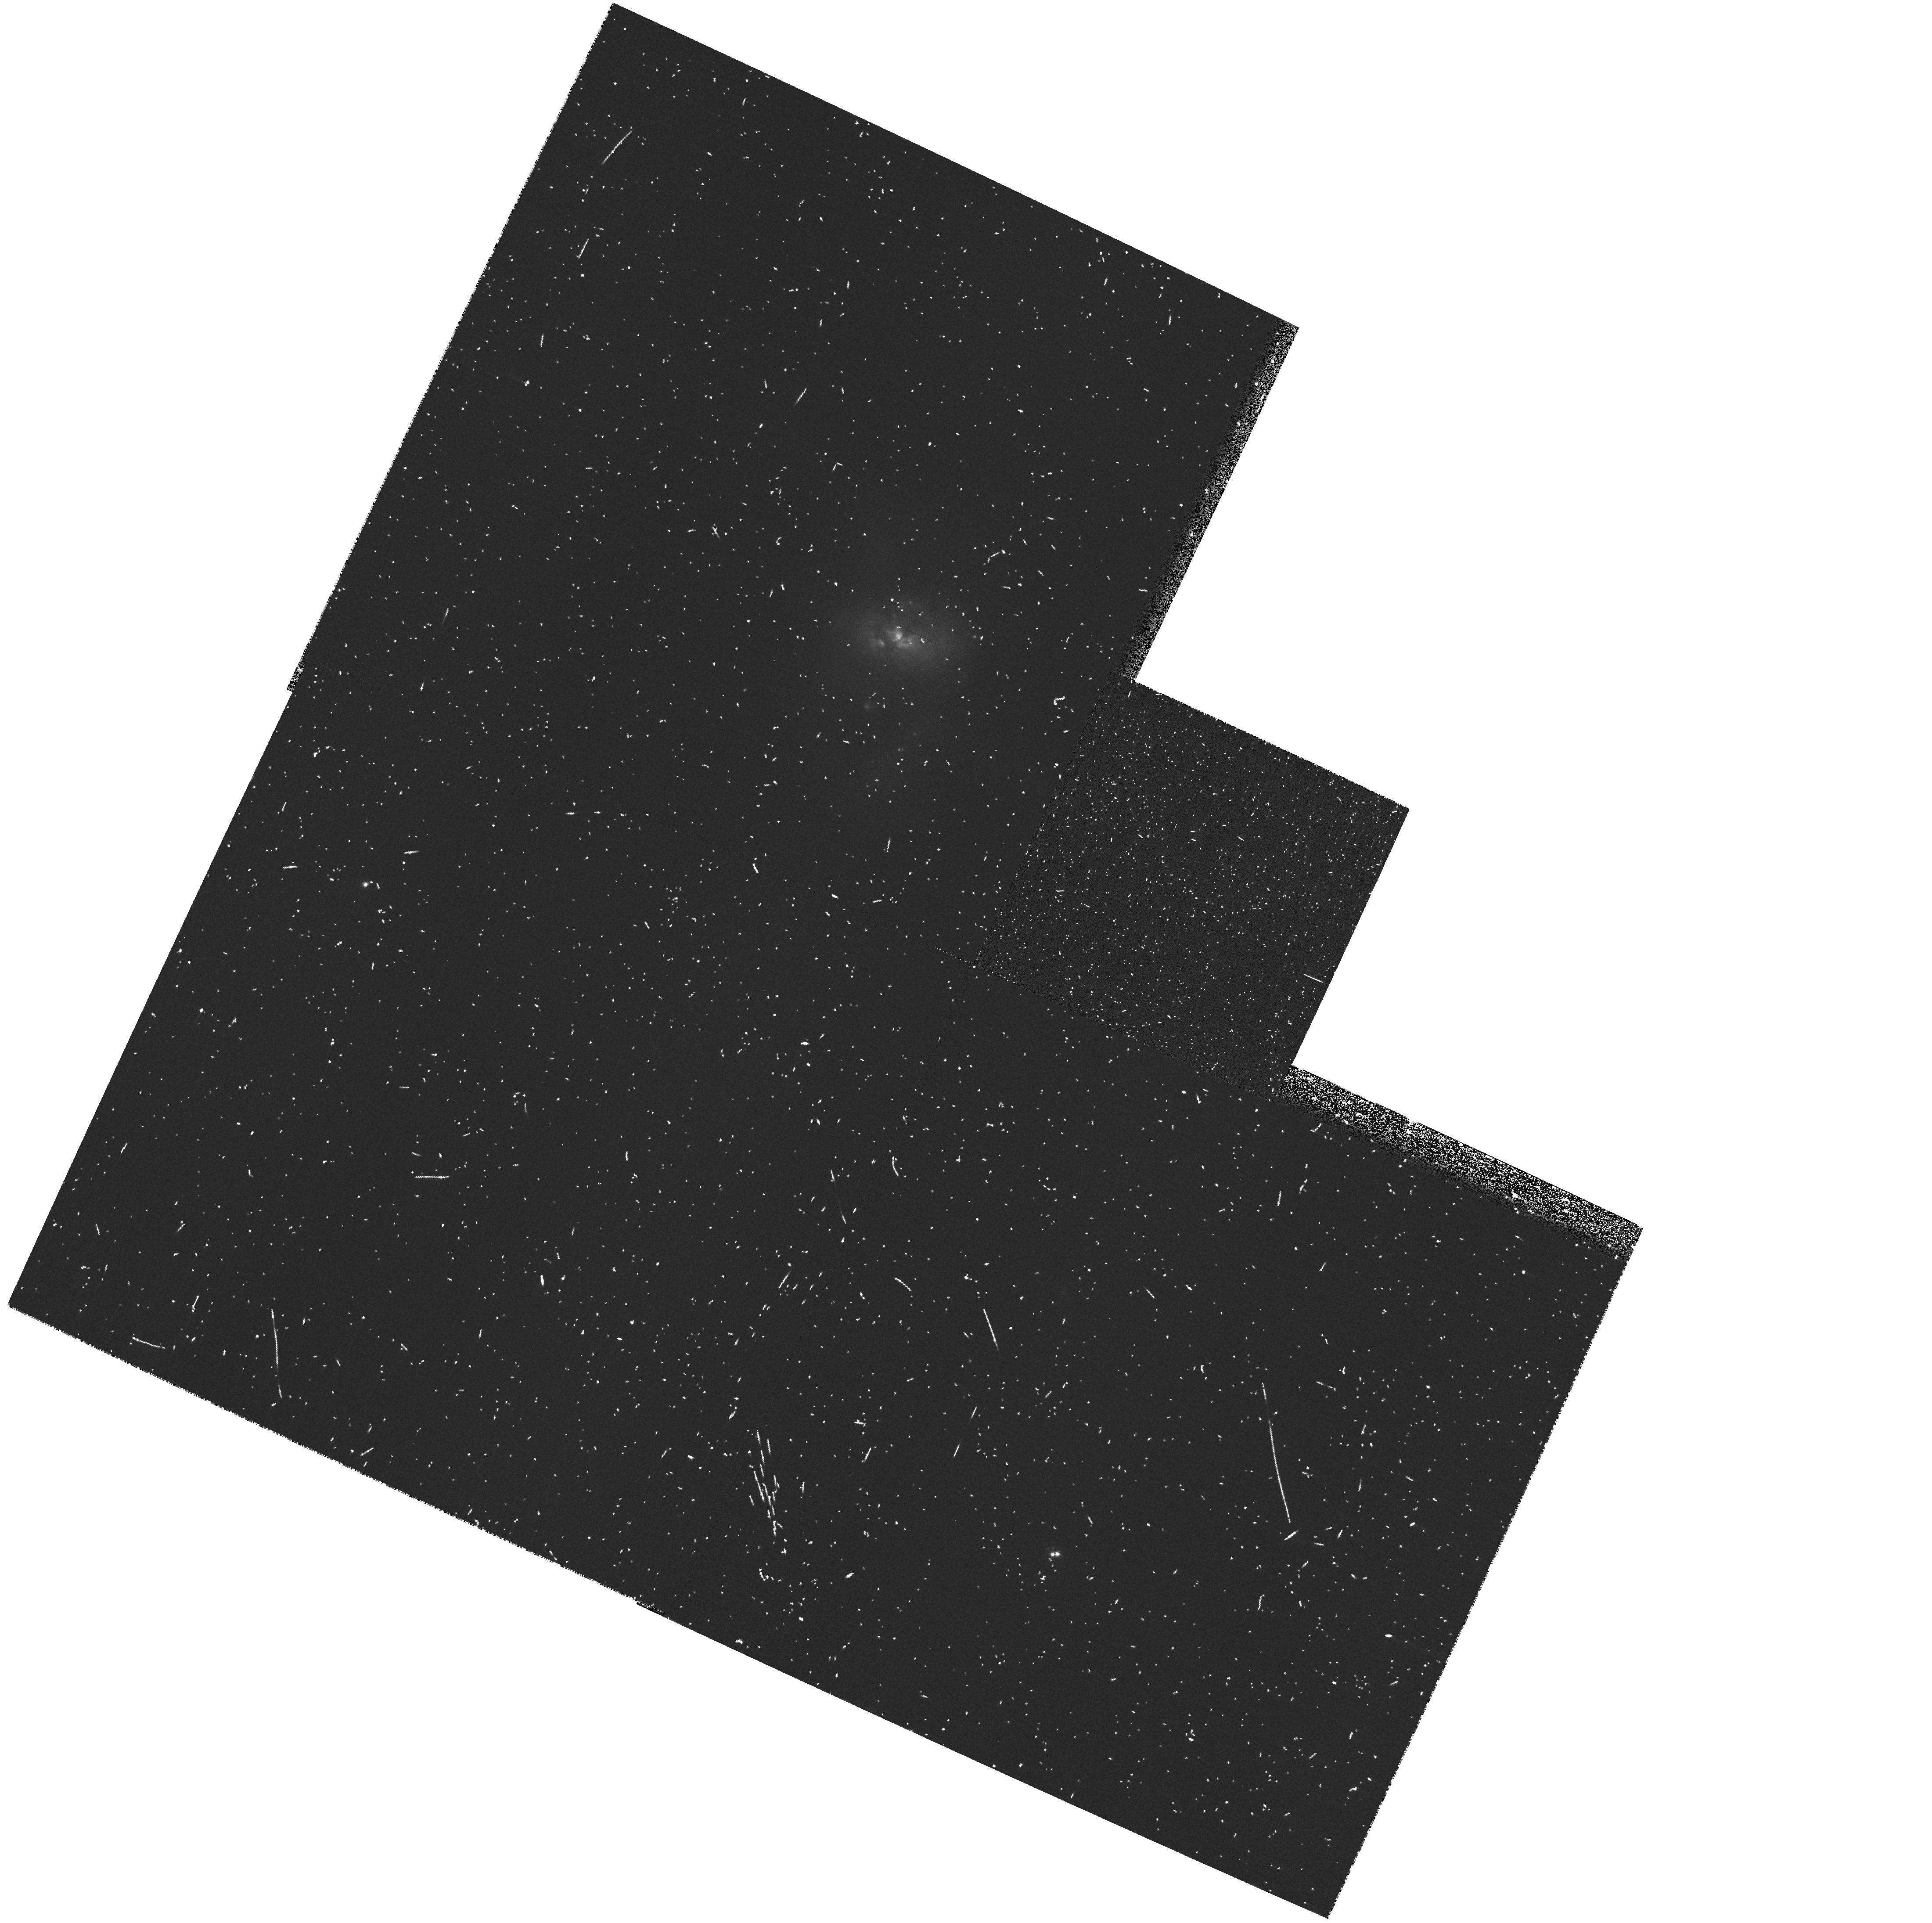
Target: NGC2623-NUC-IM
Instrument: WFPC2/PC
Filter: FR680N
Exposure: 10 min
Observation ID: u67q3606r

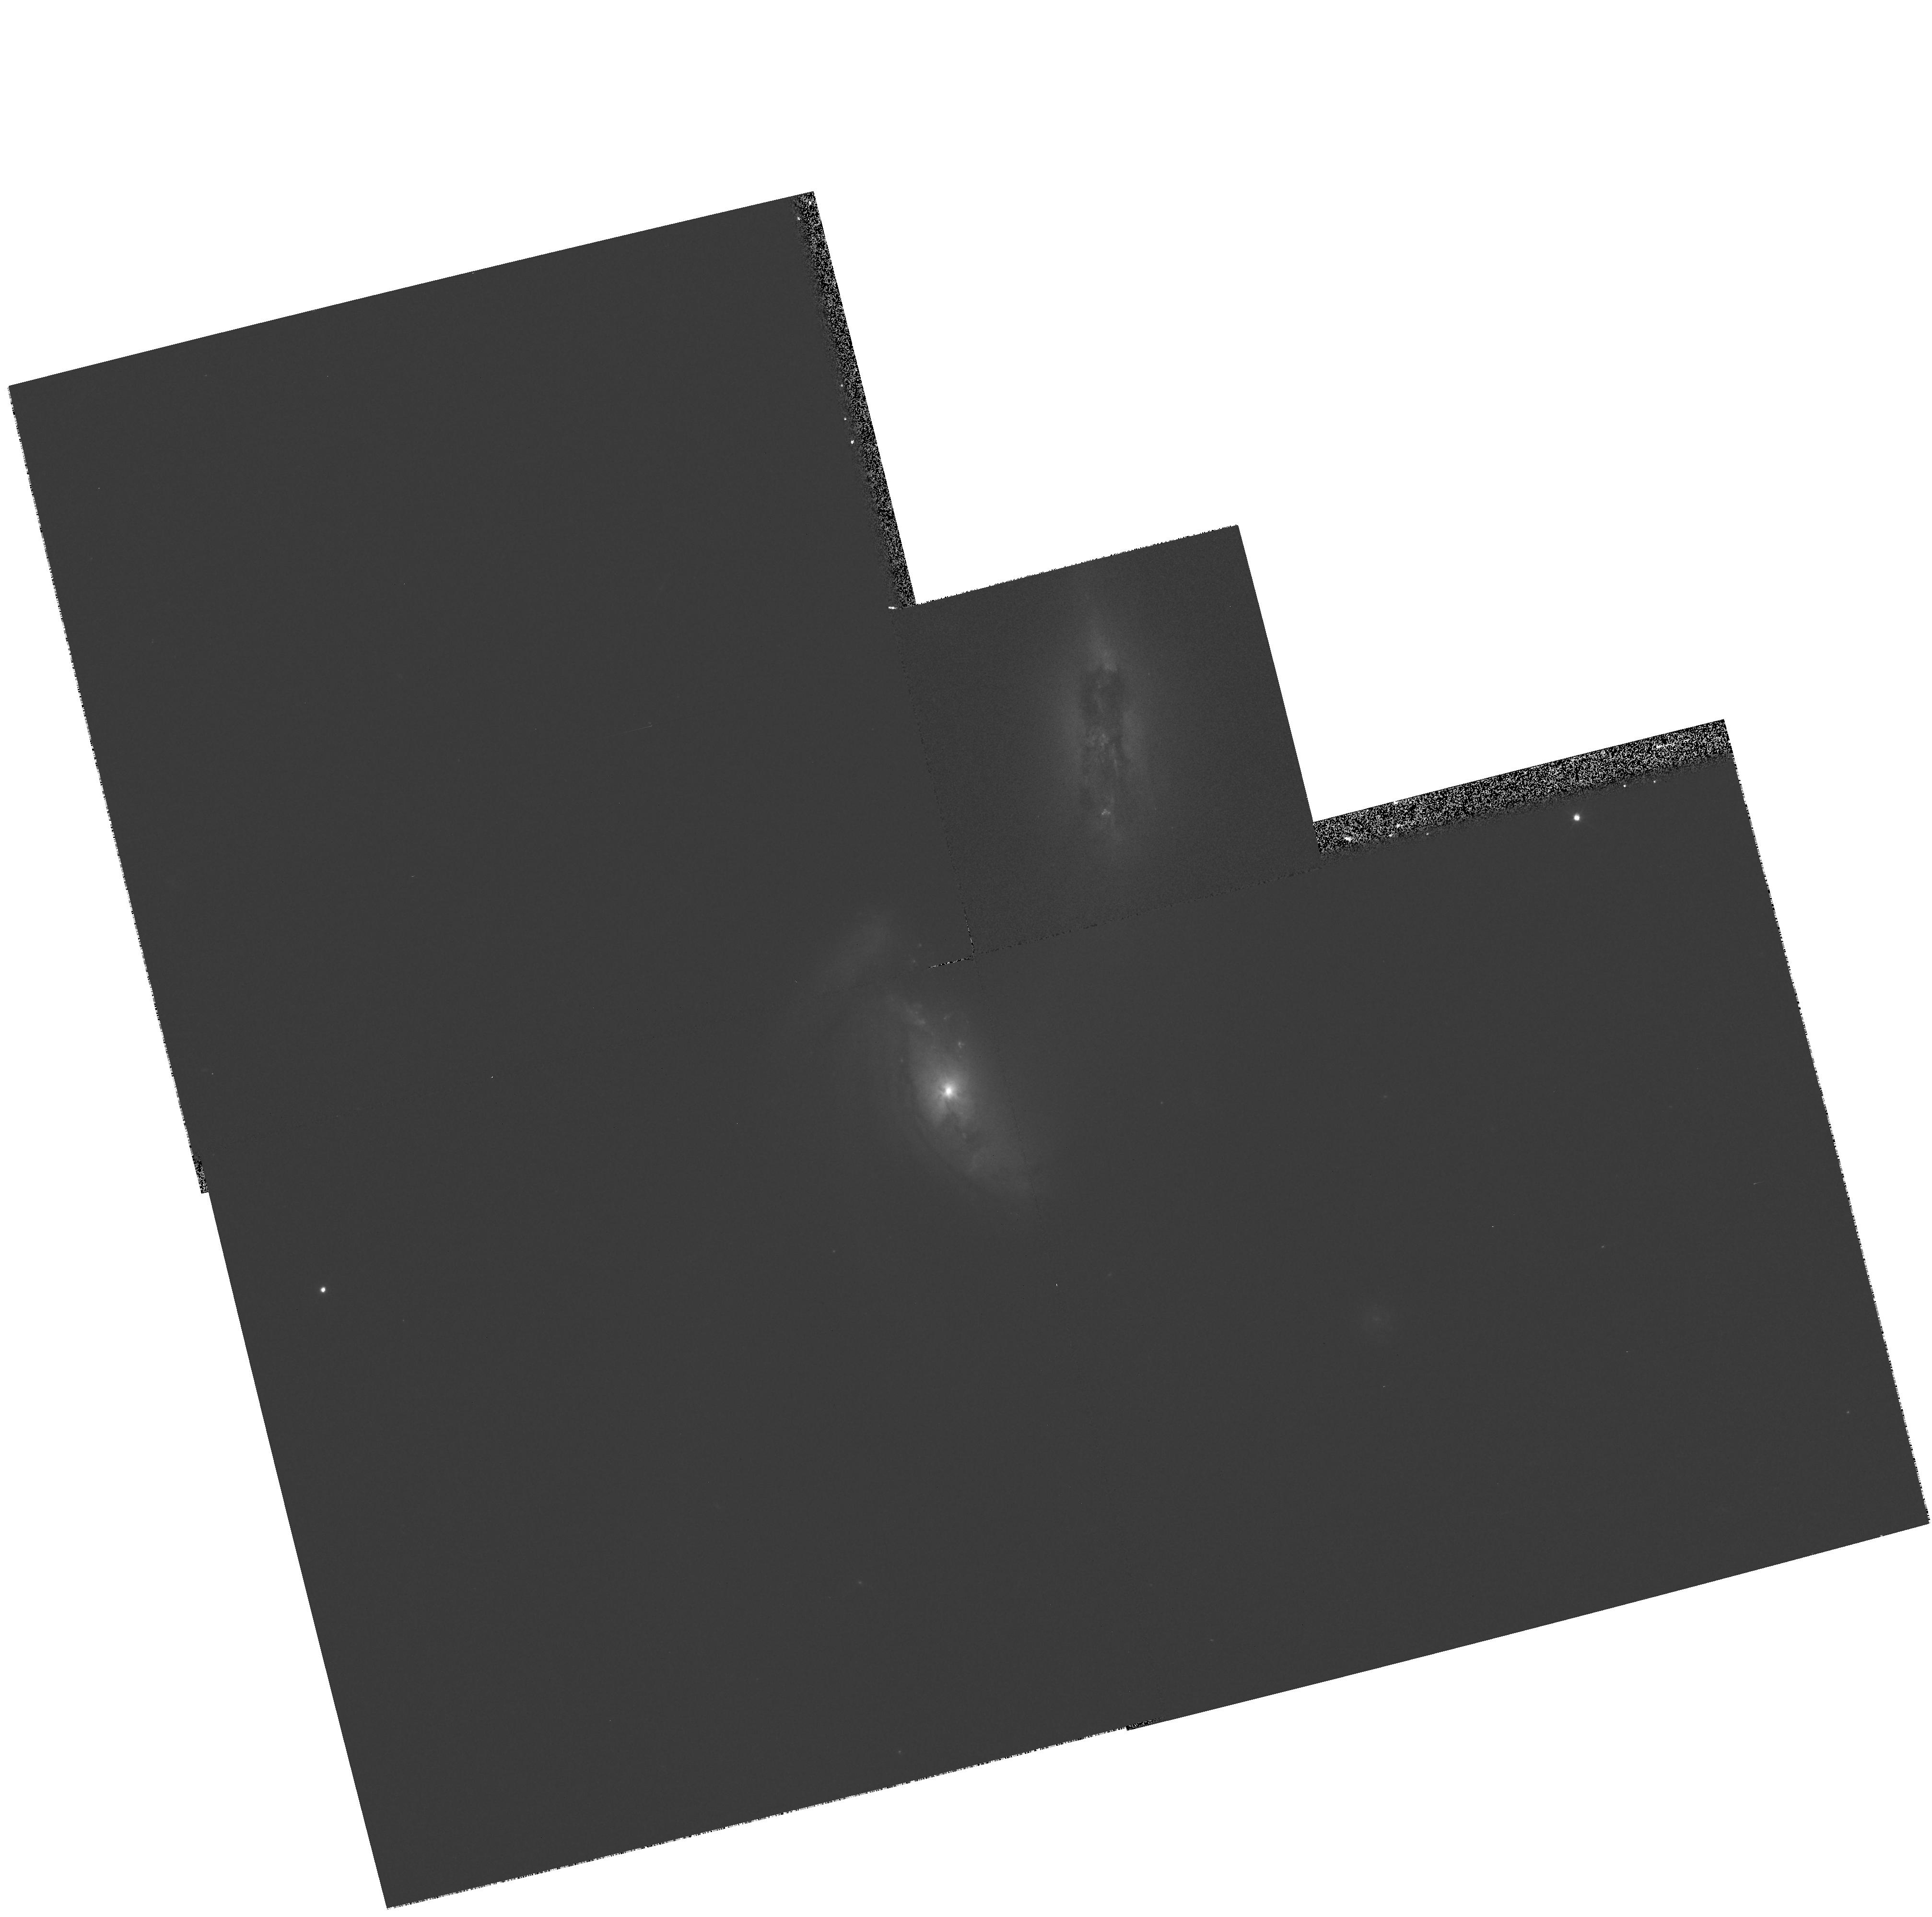
Target: NGC4676-NUC1-IM
Instrument: WFPC2/PC
Filter: F555W
Exposure: 5 min
Observation ID: hst_8669_06_wfpc2_pc_f555w_u67q06

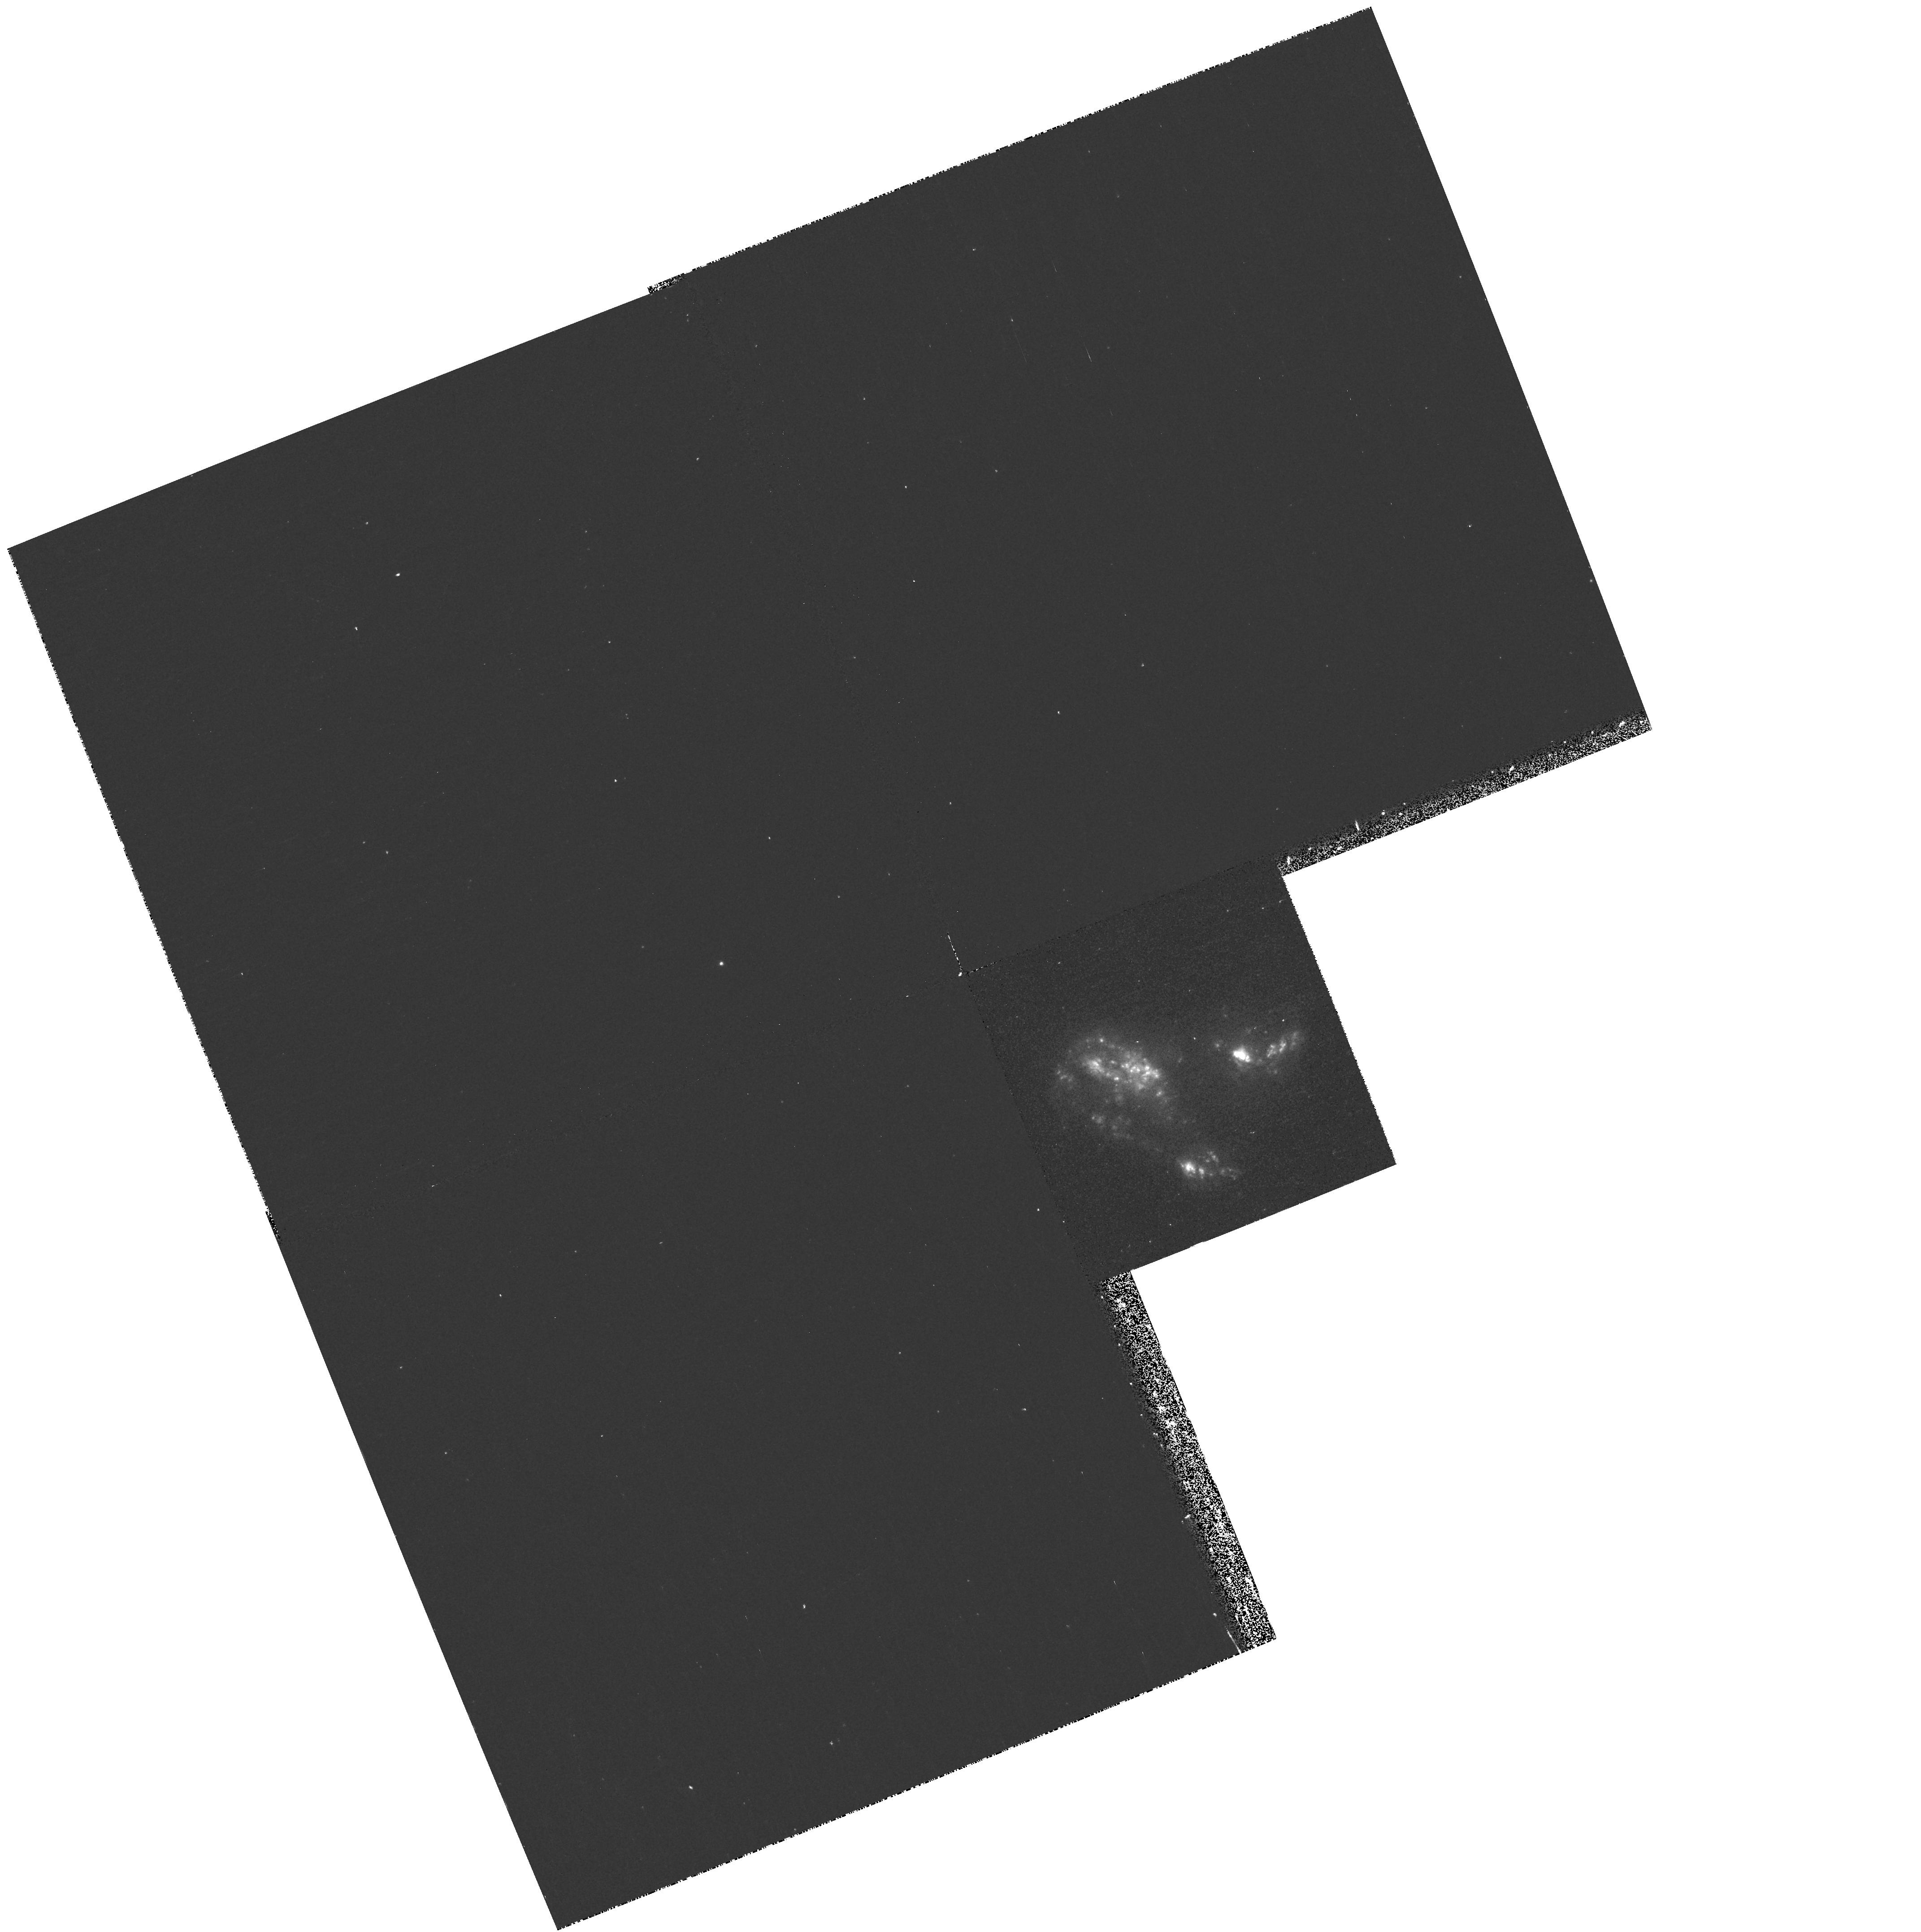
Target: NGC7592-NUCA-IM
Instrument: WFPC2/PC
Filter: F673N
Exposure: 20 min
Observation ID: hst_8669_11_wfpc2_pc_f673n_u67q11

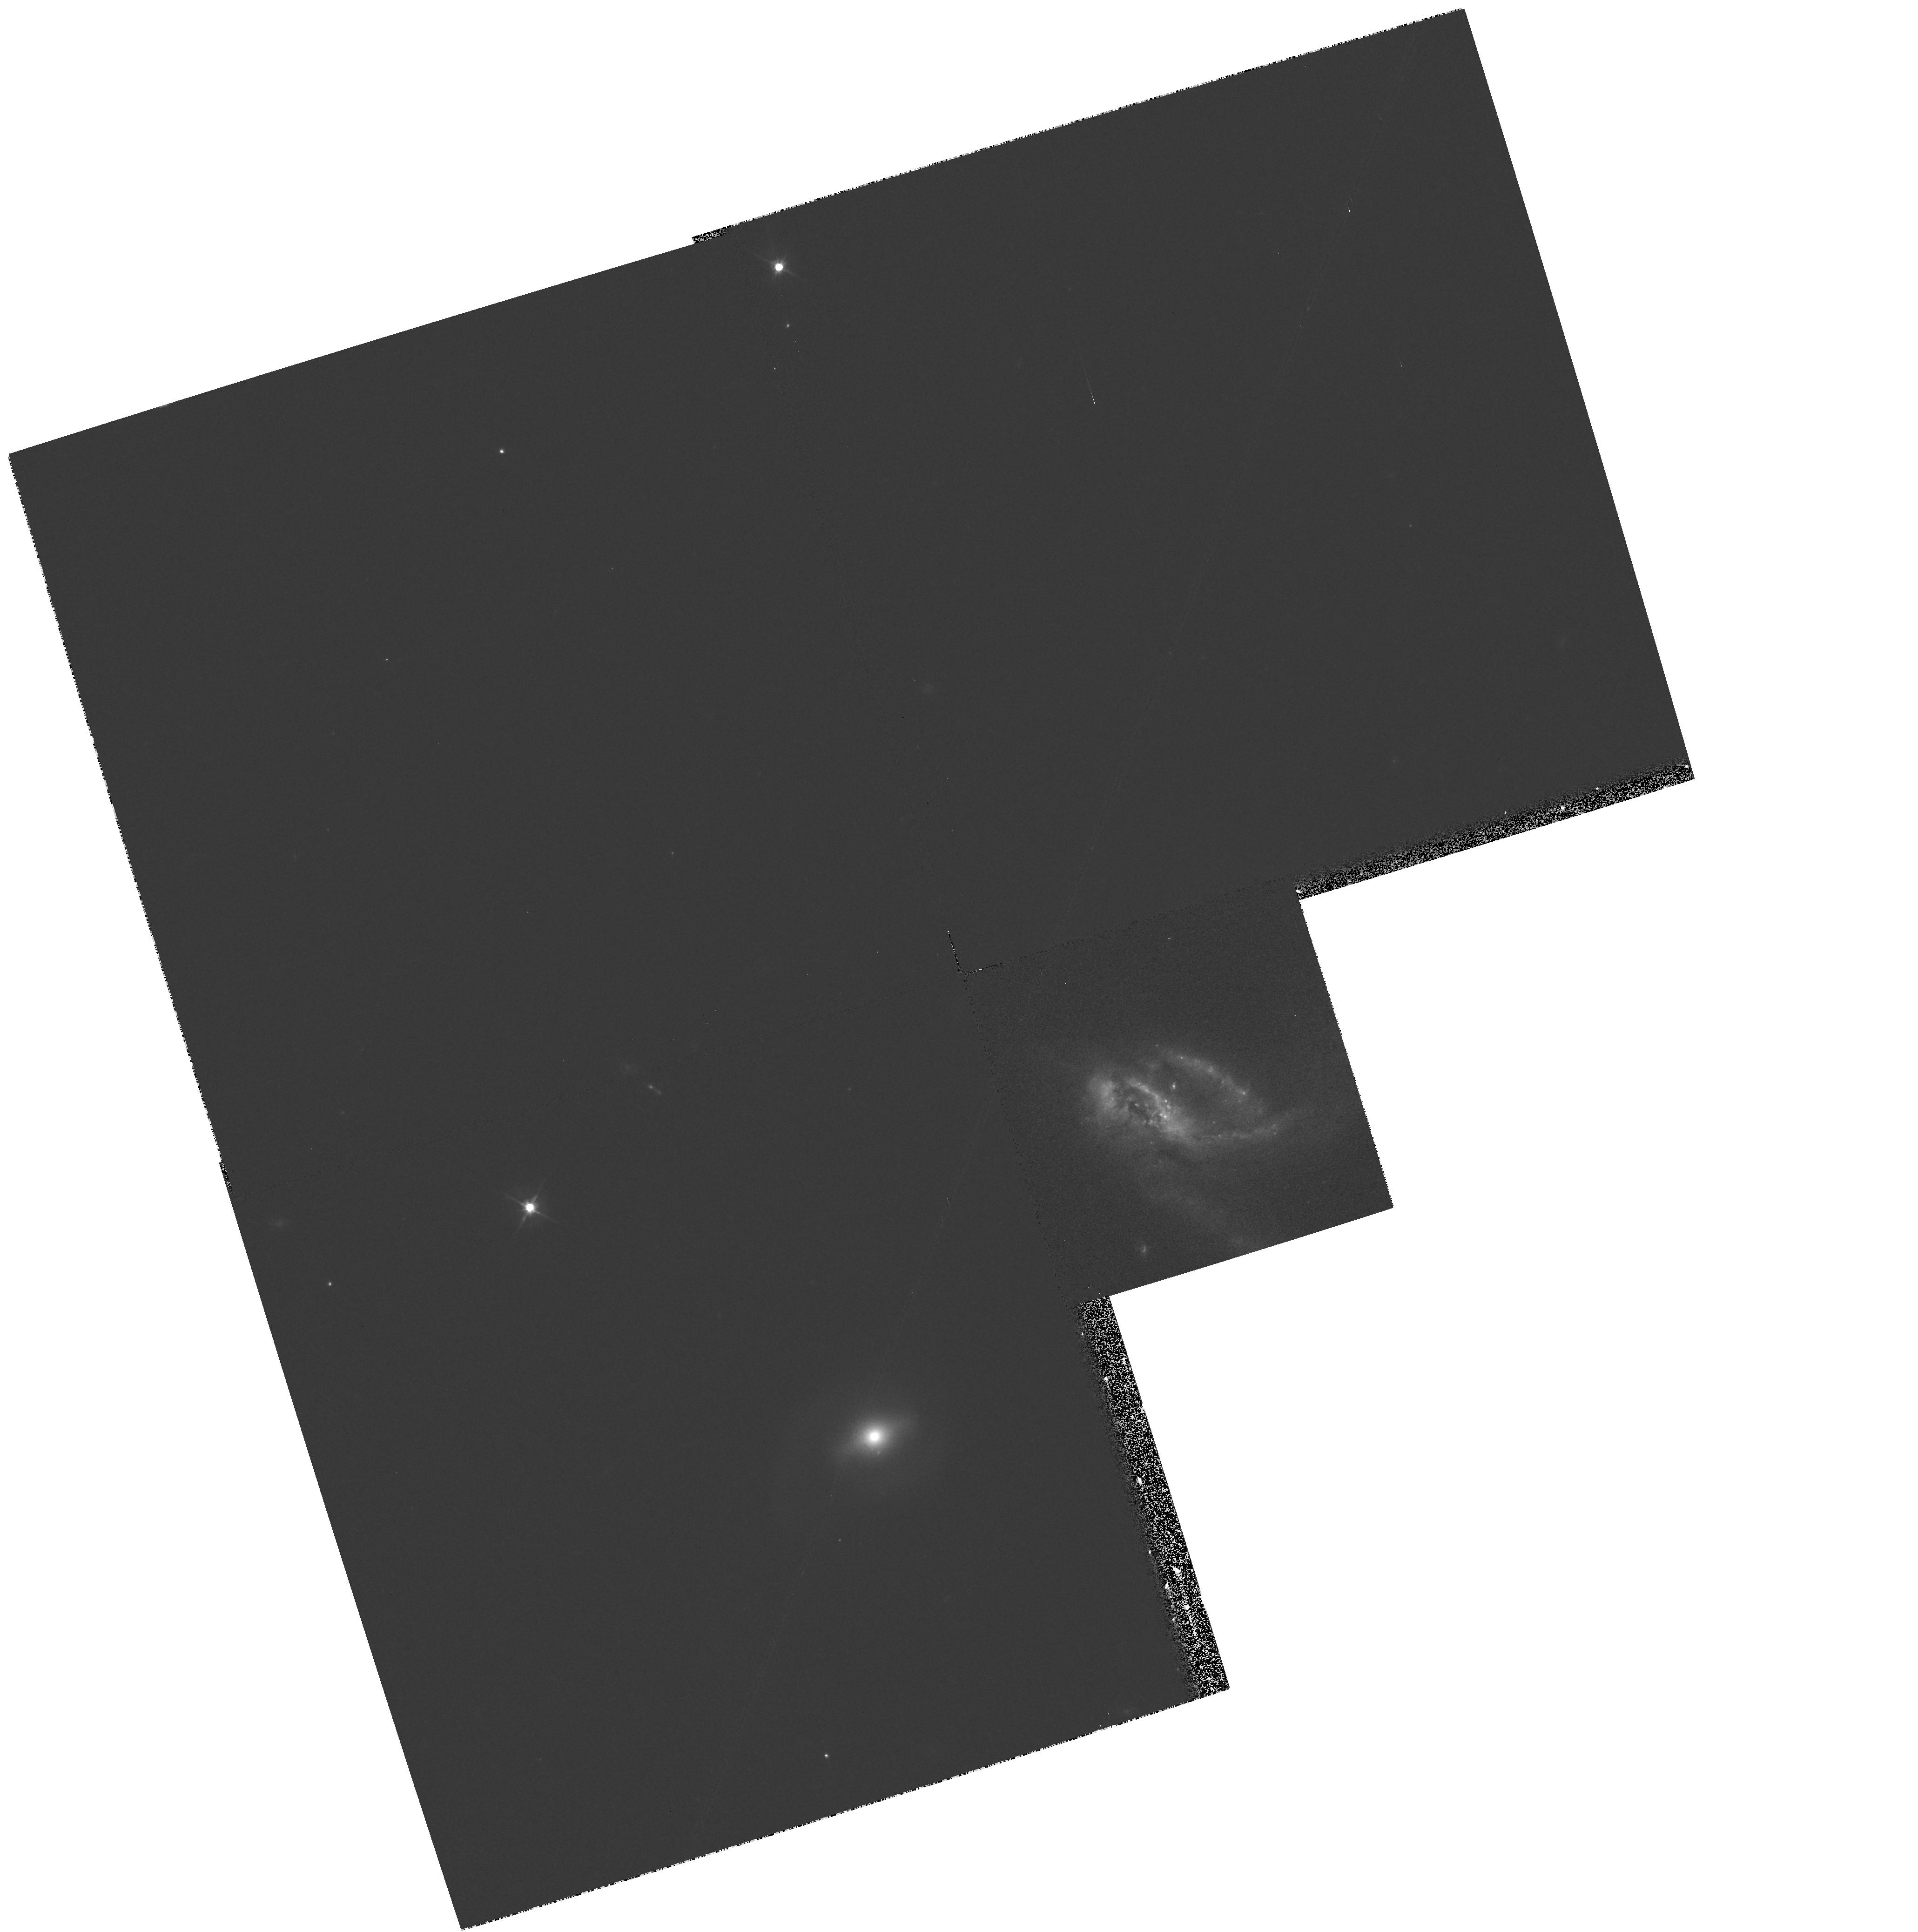
Target: NGC7764A-NUC1-IM
Instrument: WFPC2/PC
Filter: F555W
Exposure: 5 min
Observation ID: hst_8669_16_wfpc2_pc_f555w_u67q16

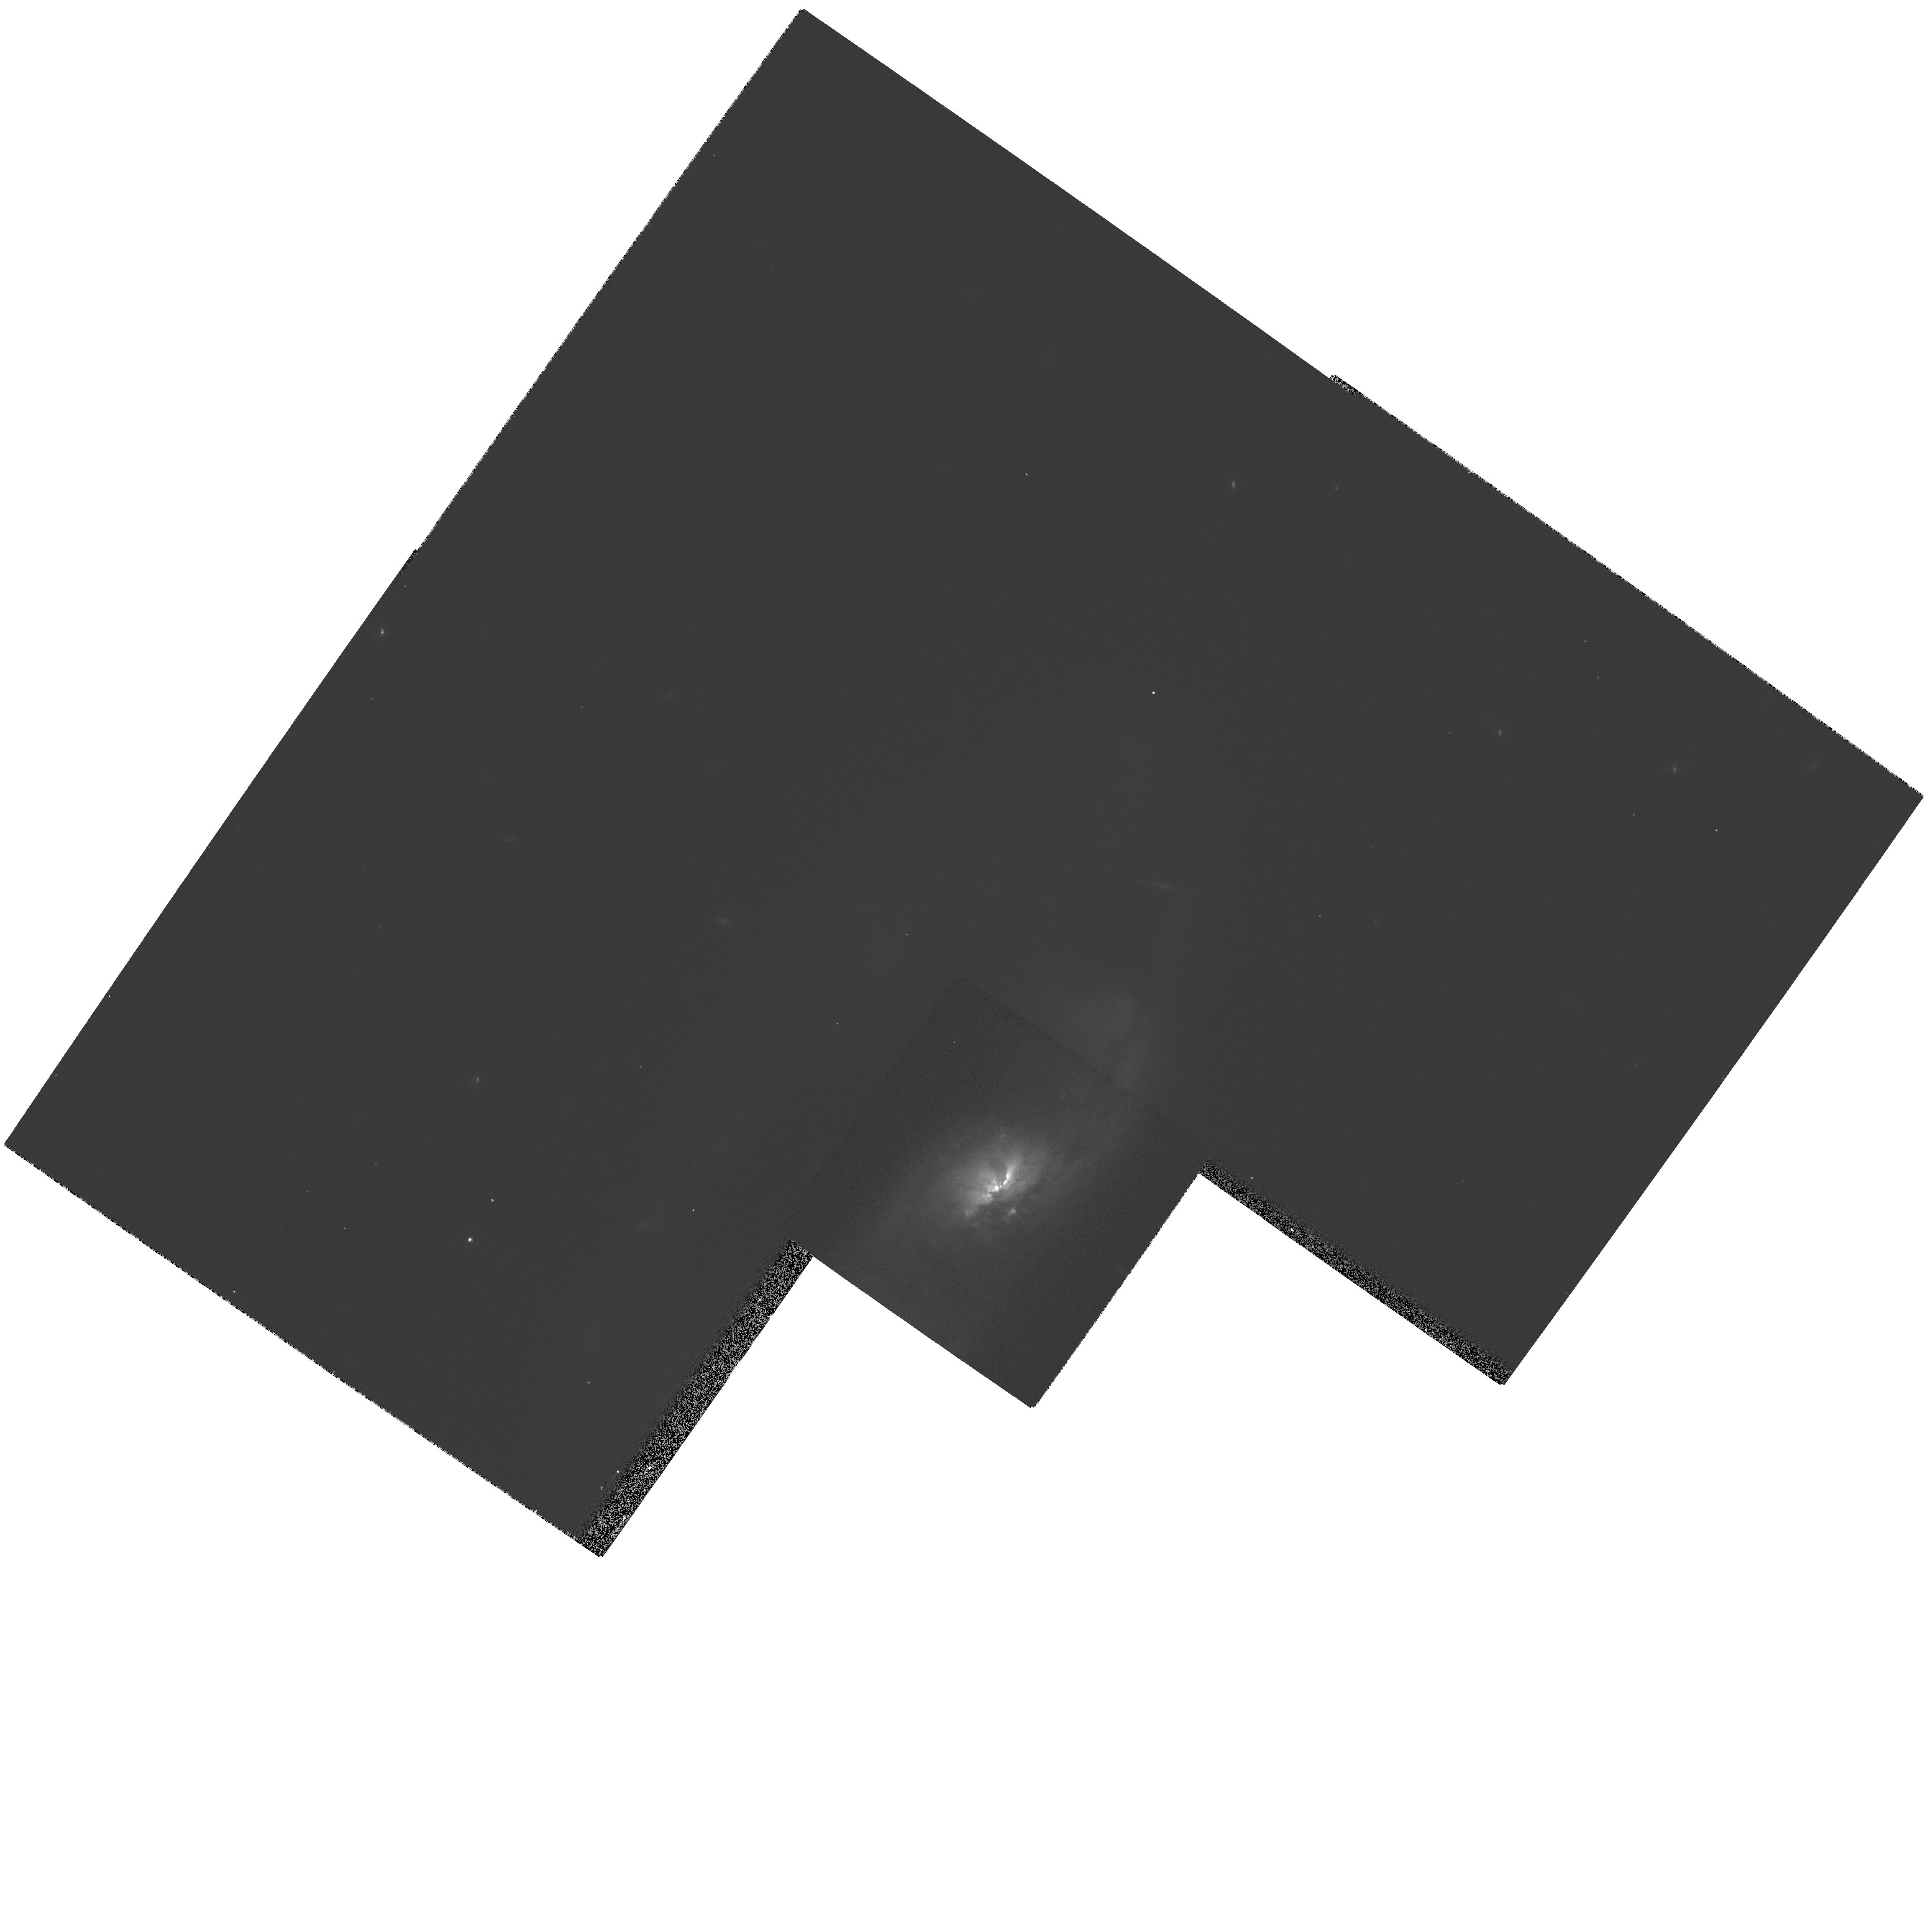
Target: NGC6621-NUC1-IM
Instrument: WFPC2/PC
Filter: F814W
Exposure: 5 min
Observation ID: hst_8669_21_wfpc2_pc_f814w_u67q21

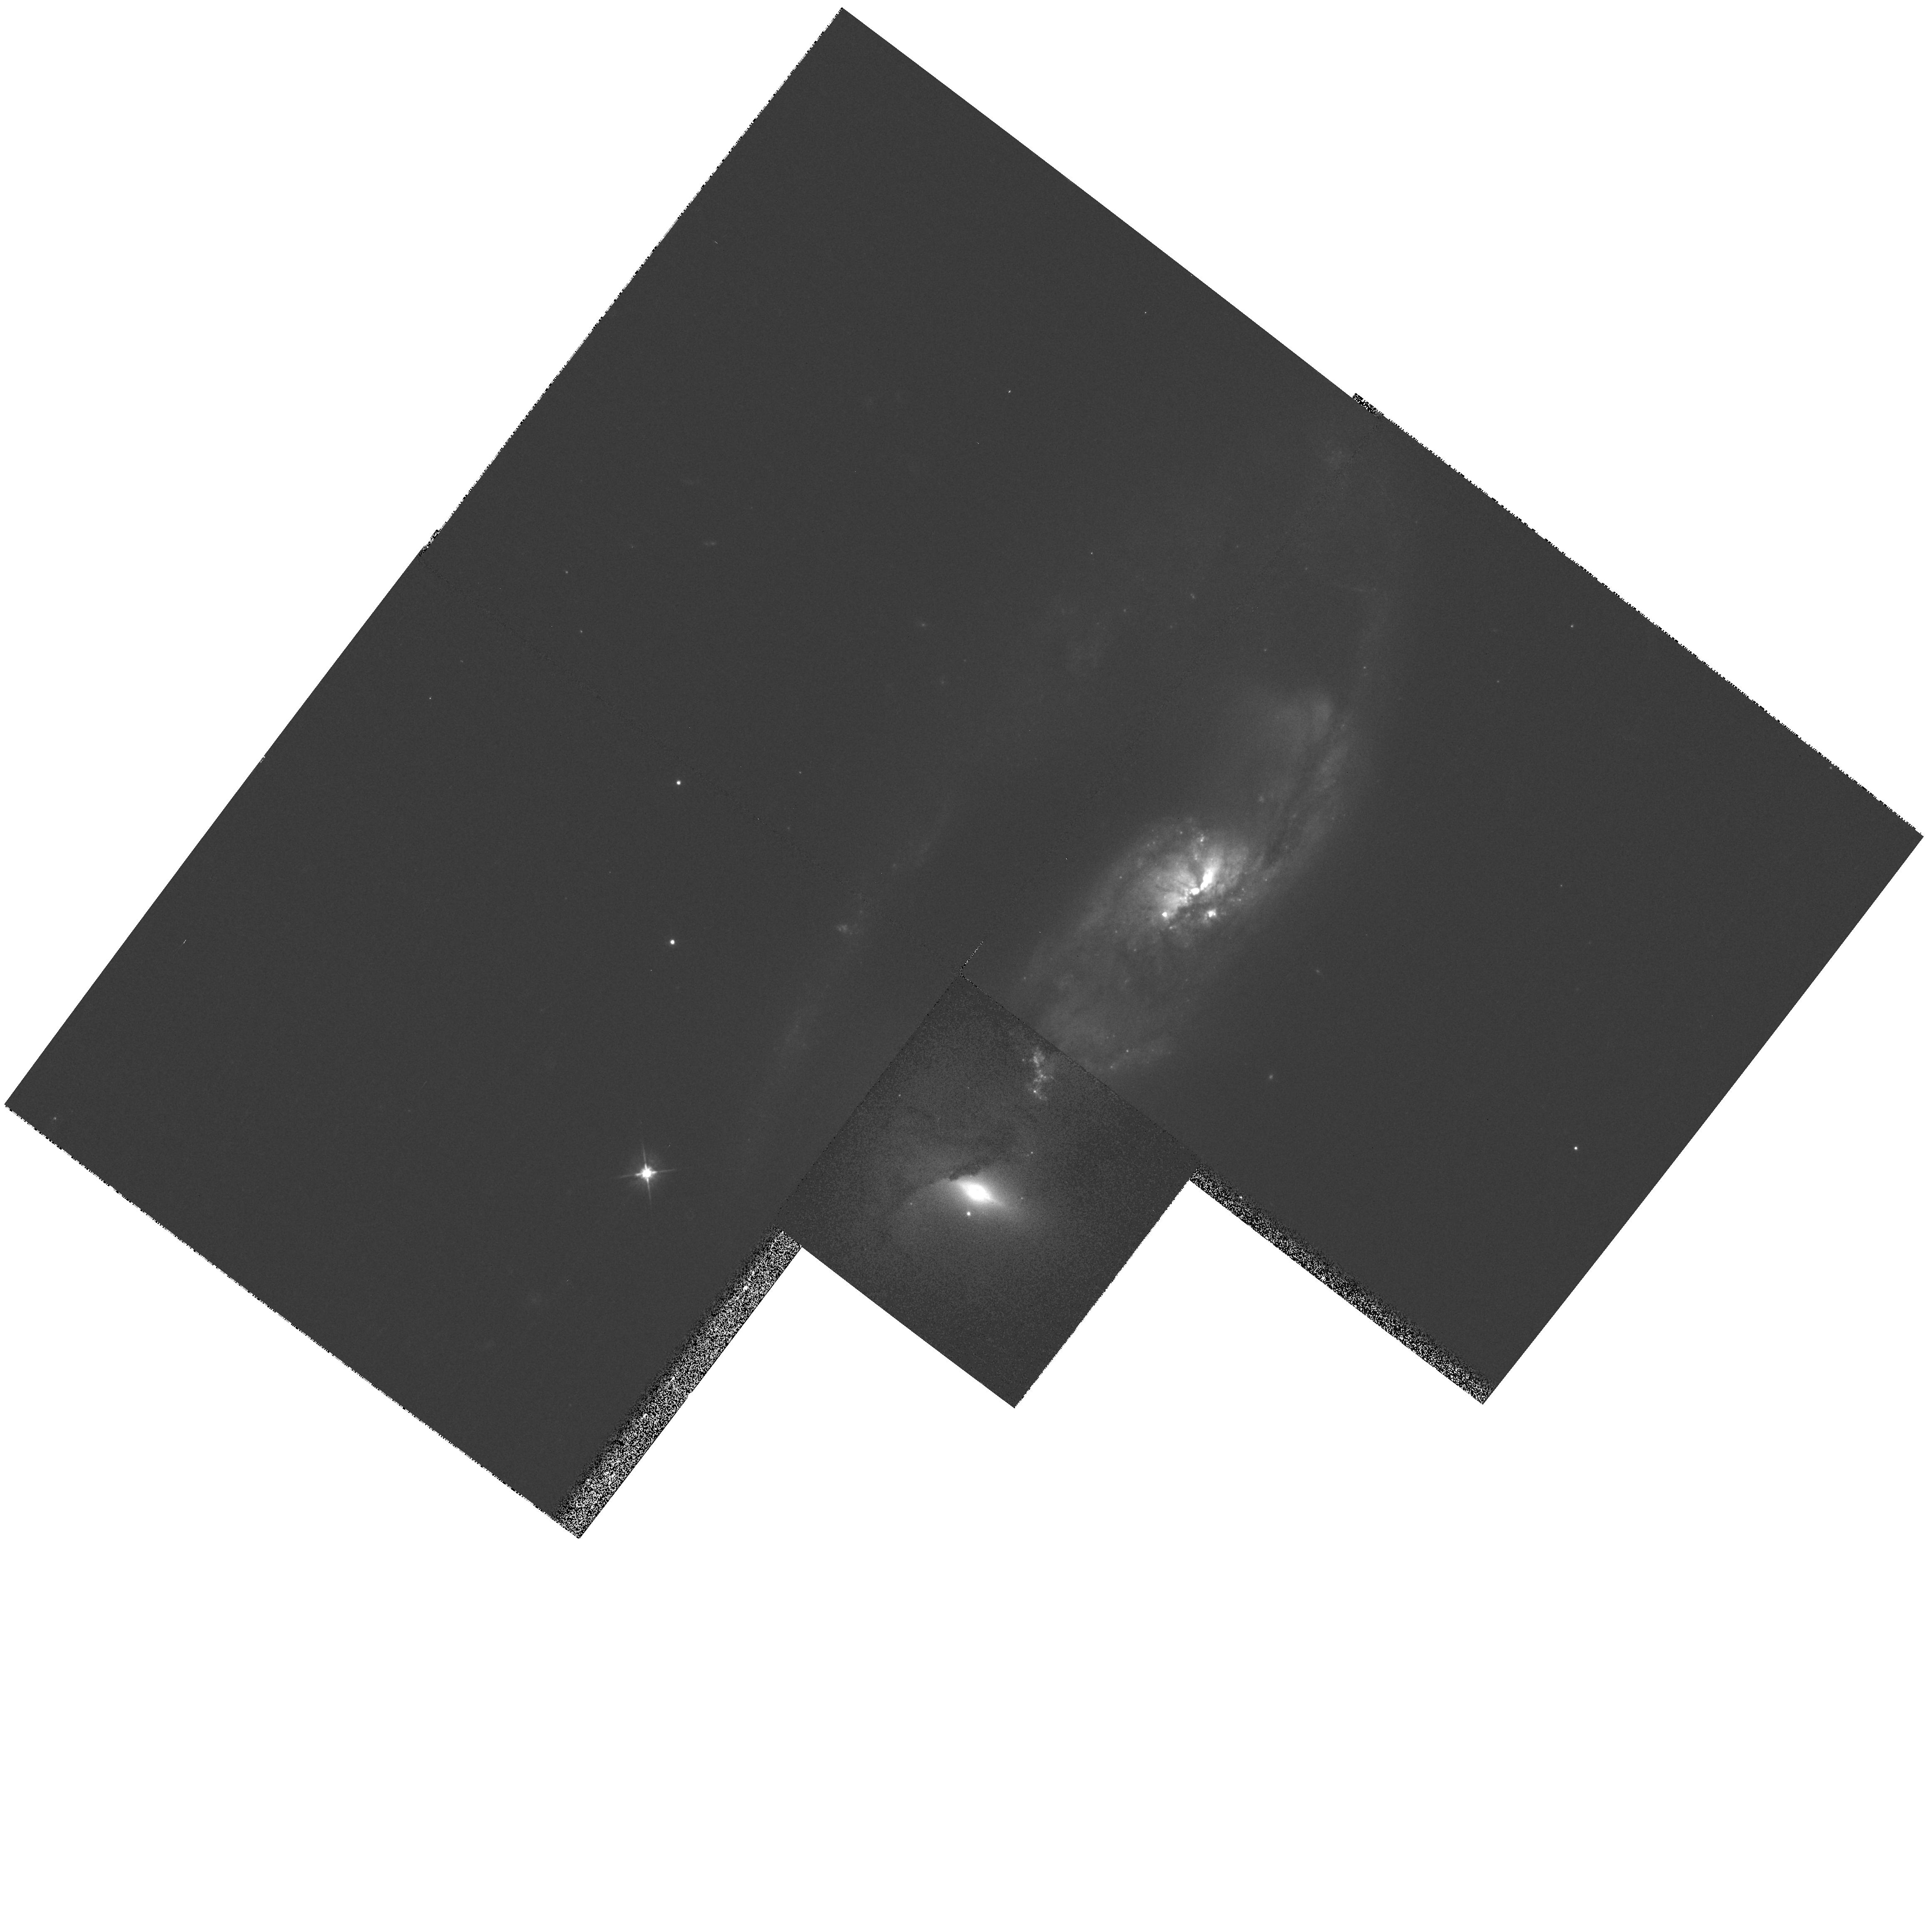
Target: NGC6622-NUC2-IM
Instrument: WFPC2/PC
Filter: F555W
Exposure: 5 min
Observation ID: hst_8669_22_wfpc2_pc_f555w_u67q22

Merger-driven evolution of galactic nuclei: observations of the Toomre sequence (PI: van der Marel, Roeland P.)

Galaxy mergers are believed responsible for triggering starburst and AGN activity in galaxies, and even perhaps transforming spiral galaxies into ellipticals. Ground-based observations and numerical simulations have shed light on these issues, but have not been able to adequately resolve the nuclei of merging galaxies. However, it is these nuclei where most of the important physical processes operate, and where a direct study of the stellar and gaseous components yields crucial insight on any picture of merger-driven galaxy evolution. We will use HST to study the structural, star-forming, and kinematic properties of the galactic nuclei in the `Toomre Sequence' of merging galaxies, at unprecedented spatial resolution. Broad-band WFPC2 images with F555W and F814W will be used in concert with narrow-band Halpha+[NII] images to study the connection between nuclear morphology and the structure of the ionized gas. The two-dimensional velocity field of the nuclear gas will be probed via medium resolution STIS G750M observations, while lower resolution G430L spectroscopy will study the young and old stellar populations in the merging nuclei. Our study will provide the first comprehensive view of the physical conditions in strongly interacting and merging galactic nuclei, and, will place strong constraints on theories of merger-driven activity and evolution in galaxies.